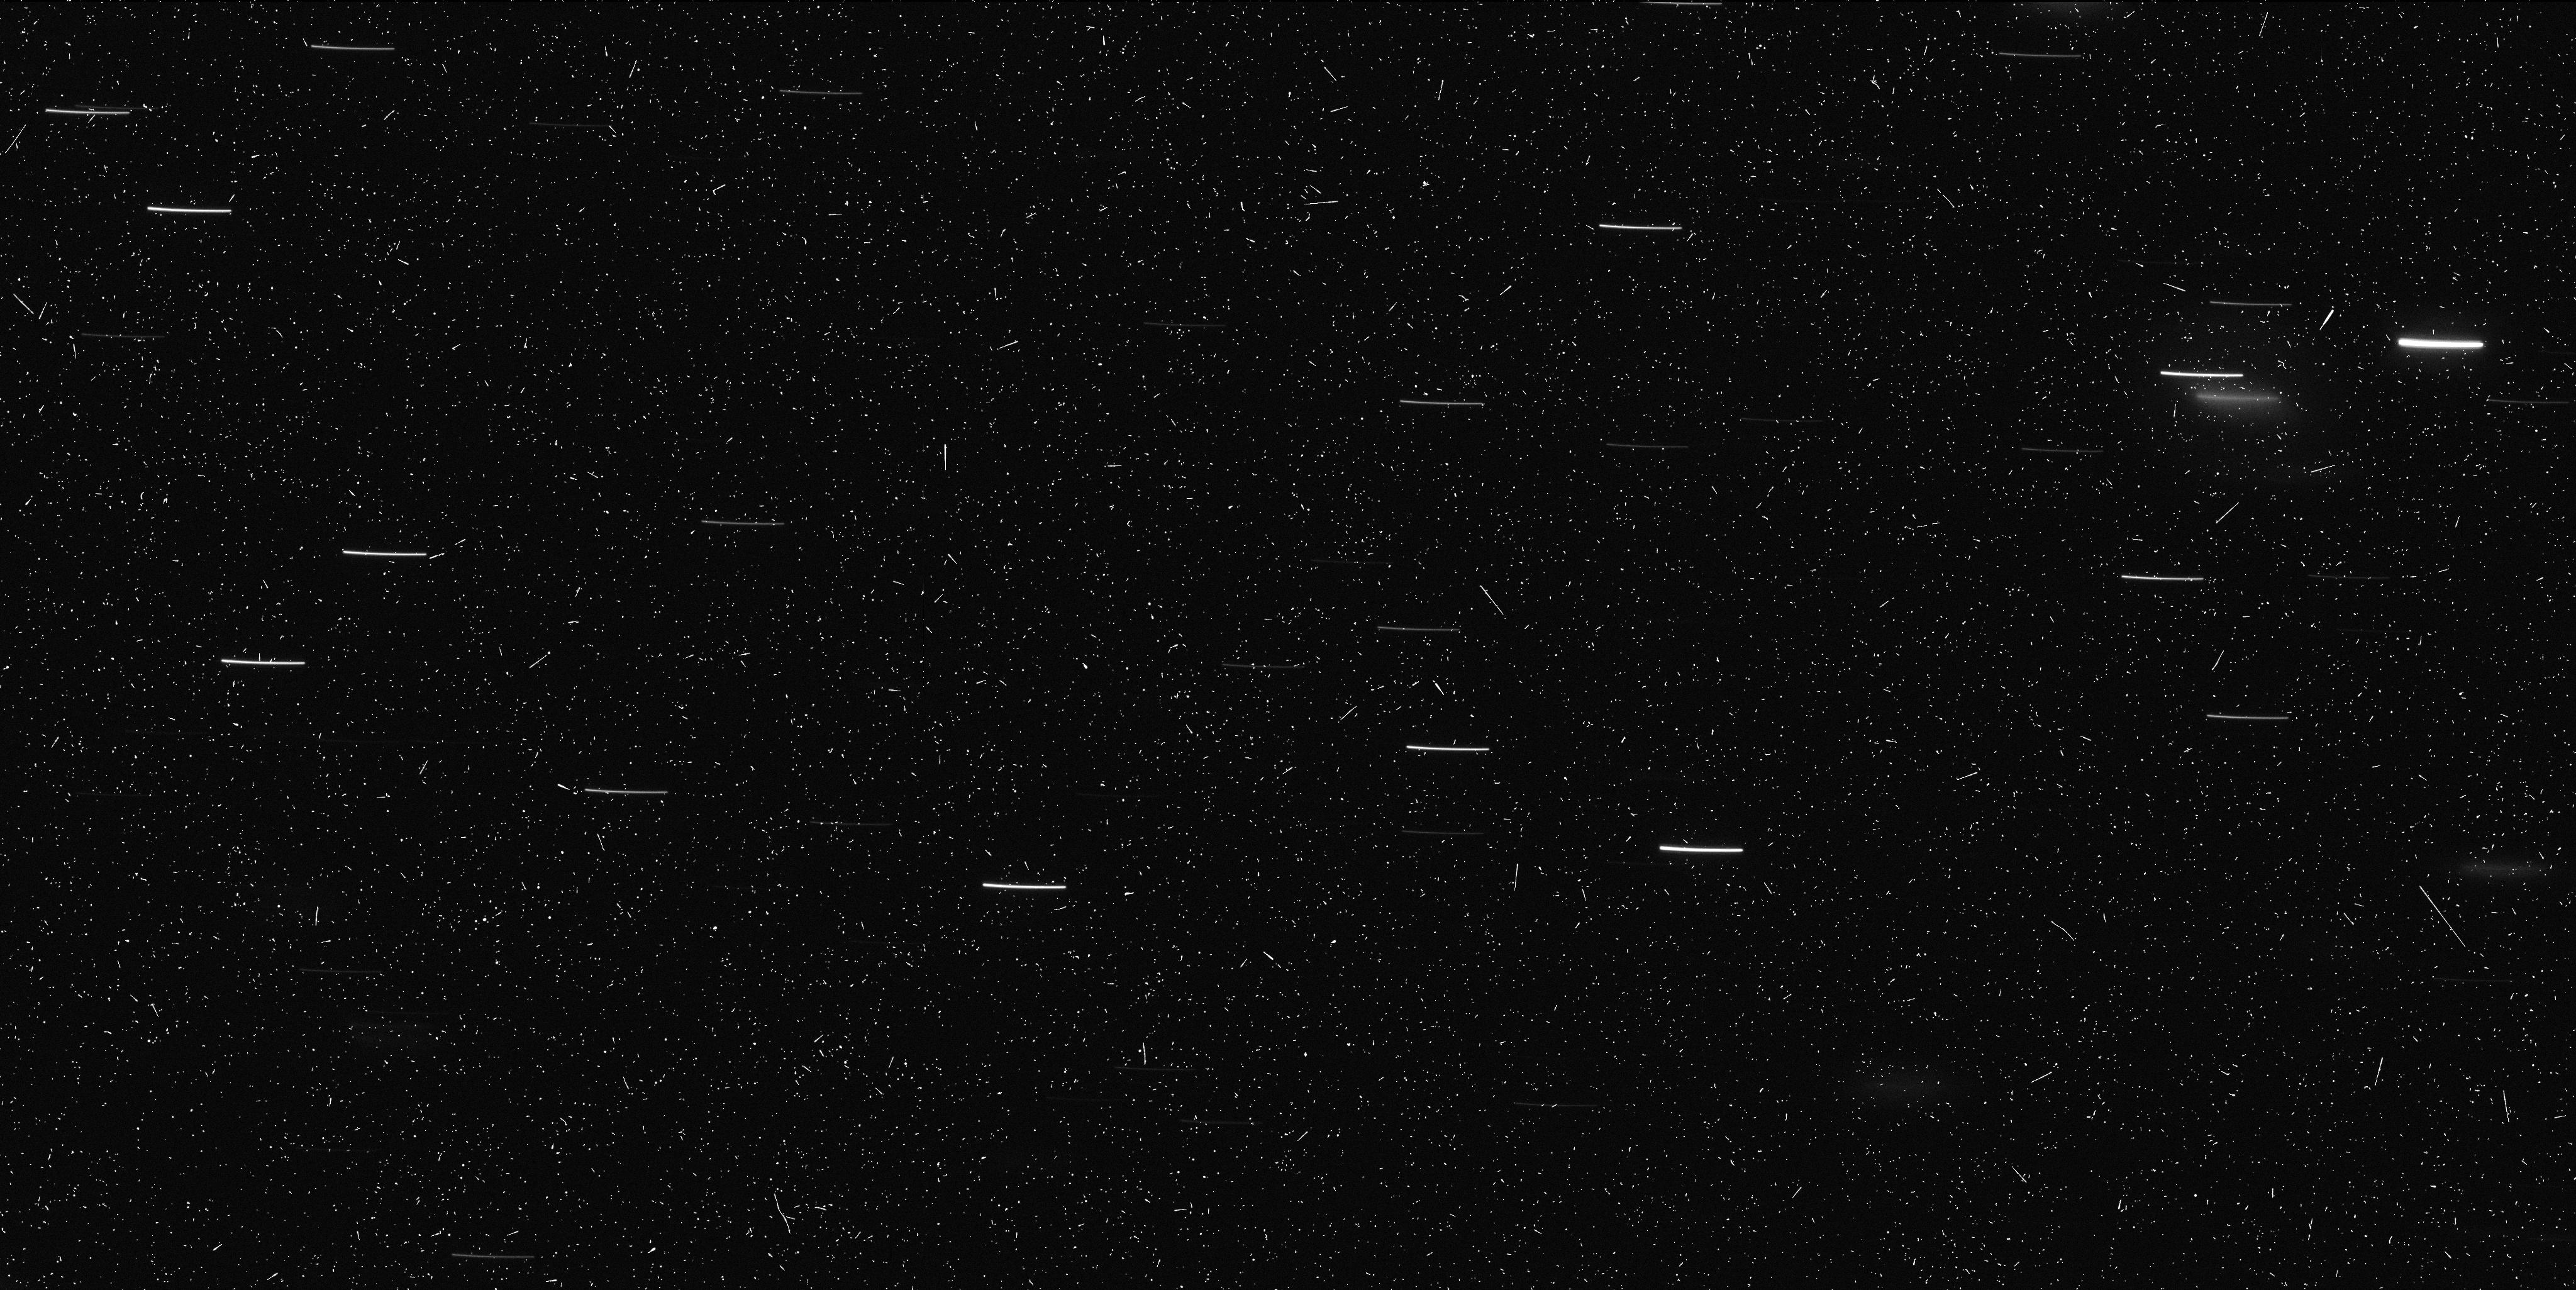
Target: P2010-A2
Instrument: WFC3/UVIS
Filter: F606W
Exposure: 9 min
Observation ID: ibe213x6q

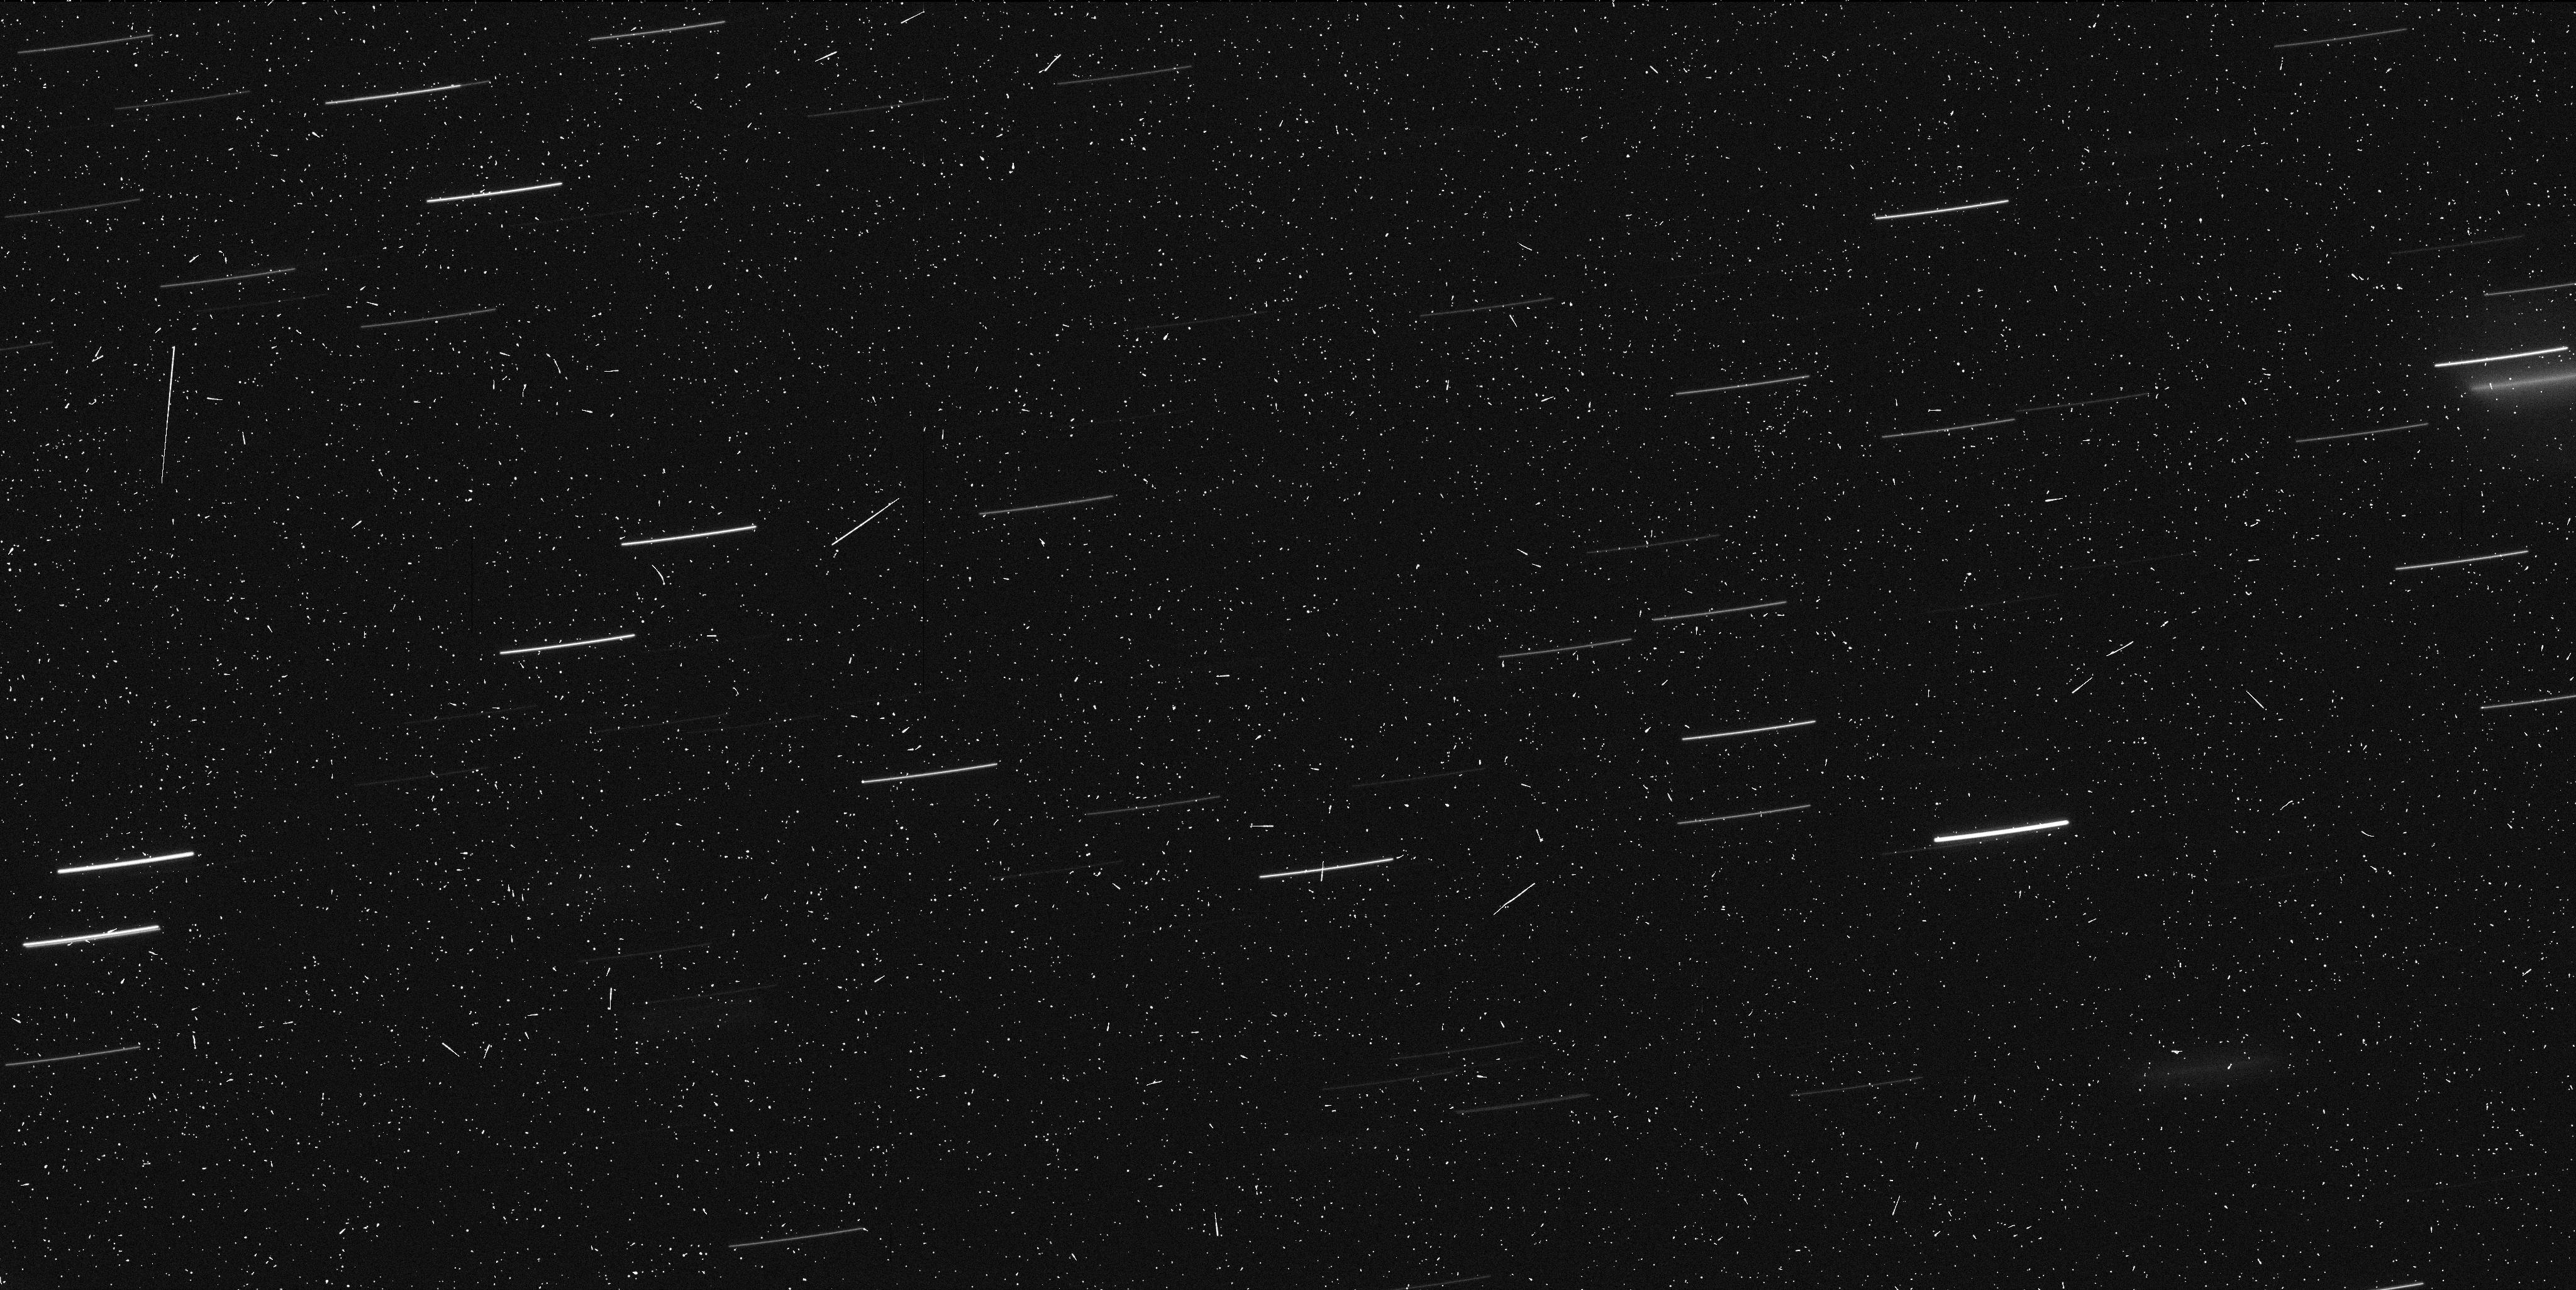
Target: P2010-A2
Instrument: WFC3/UVIS
Filter: F814W
Exposure: 9 min
Observation ID: ibe213x2q

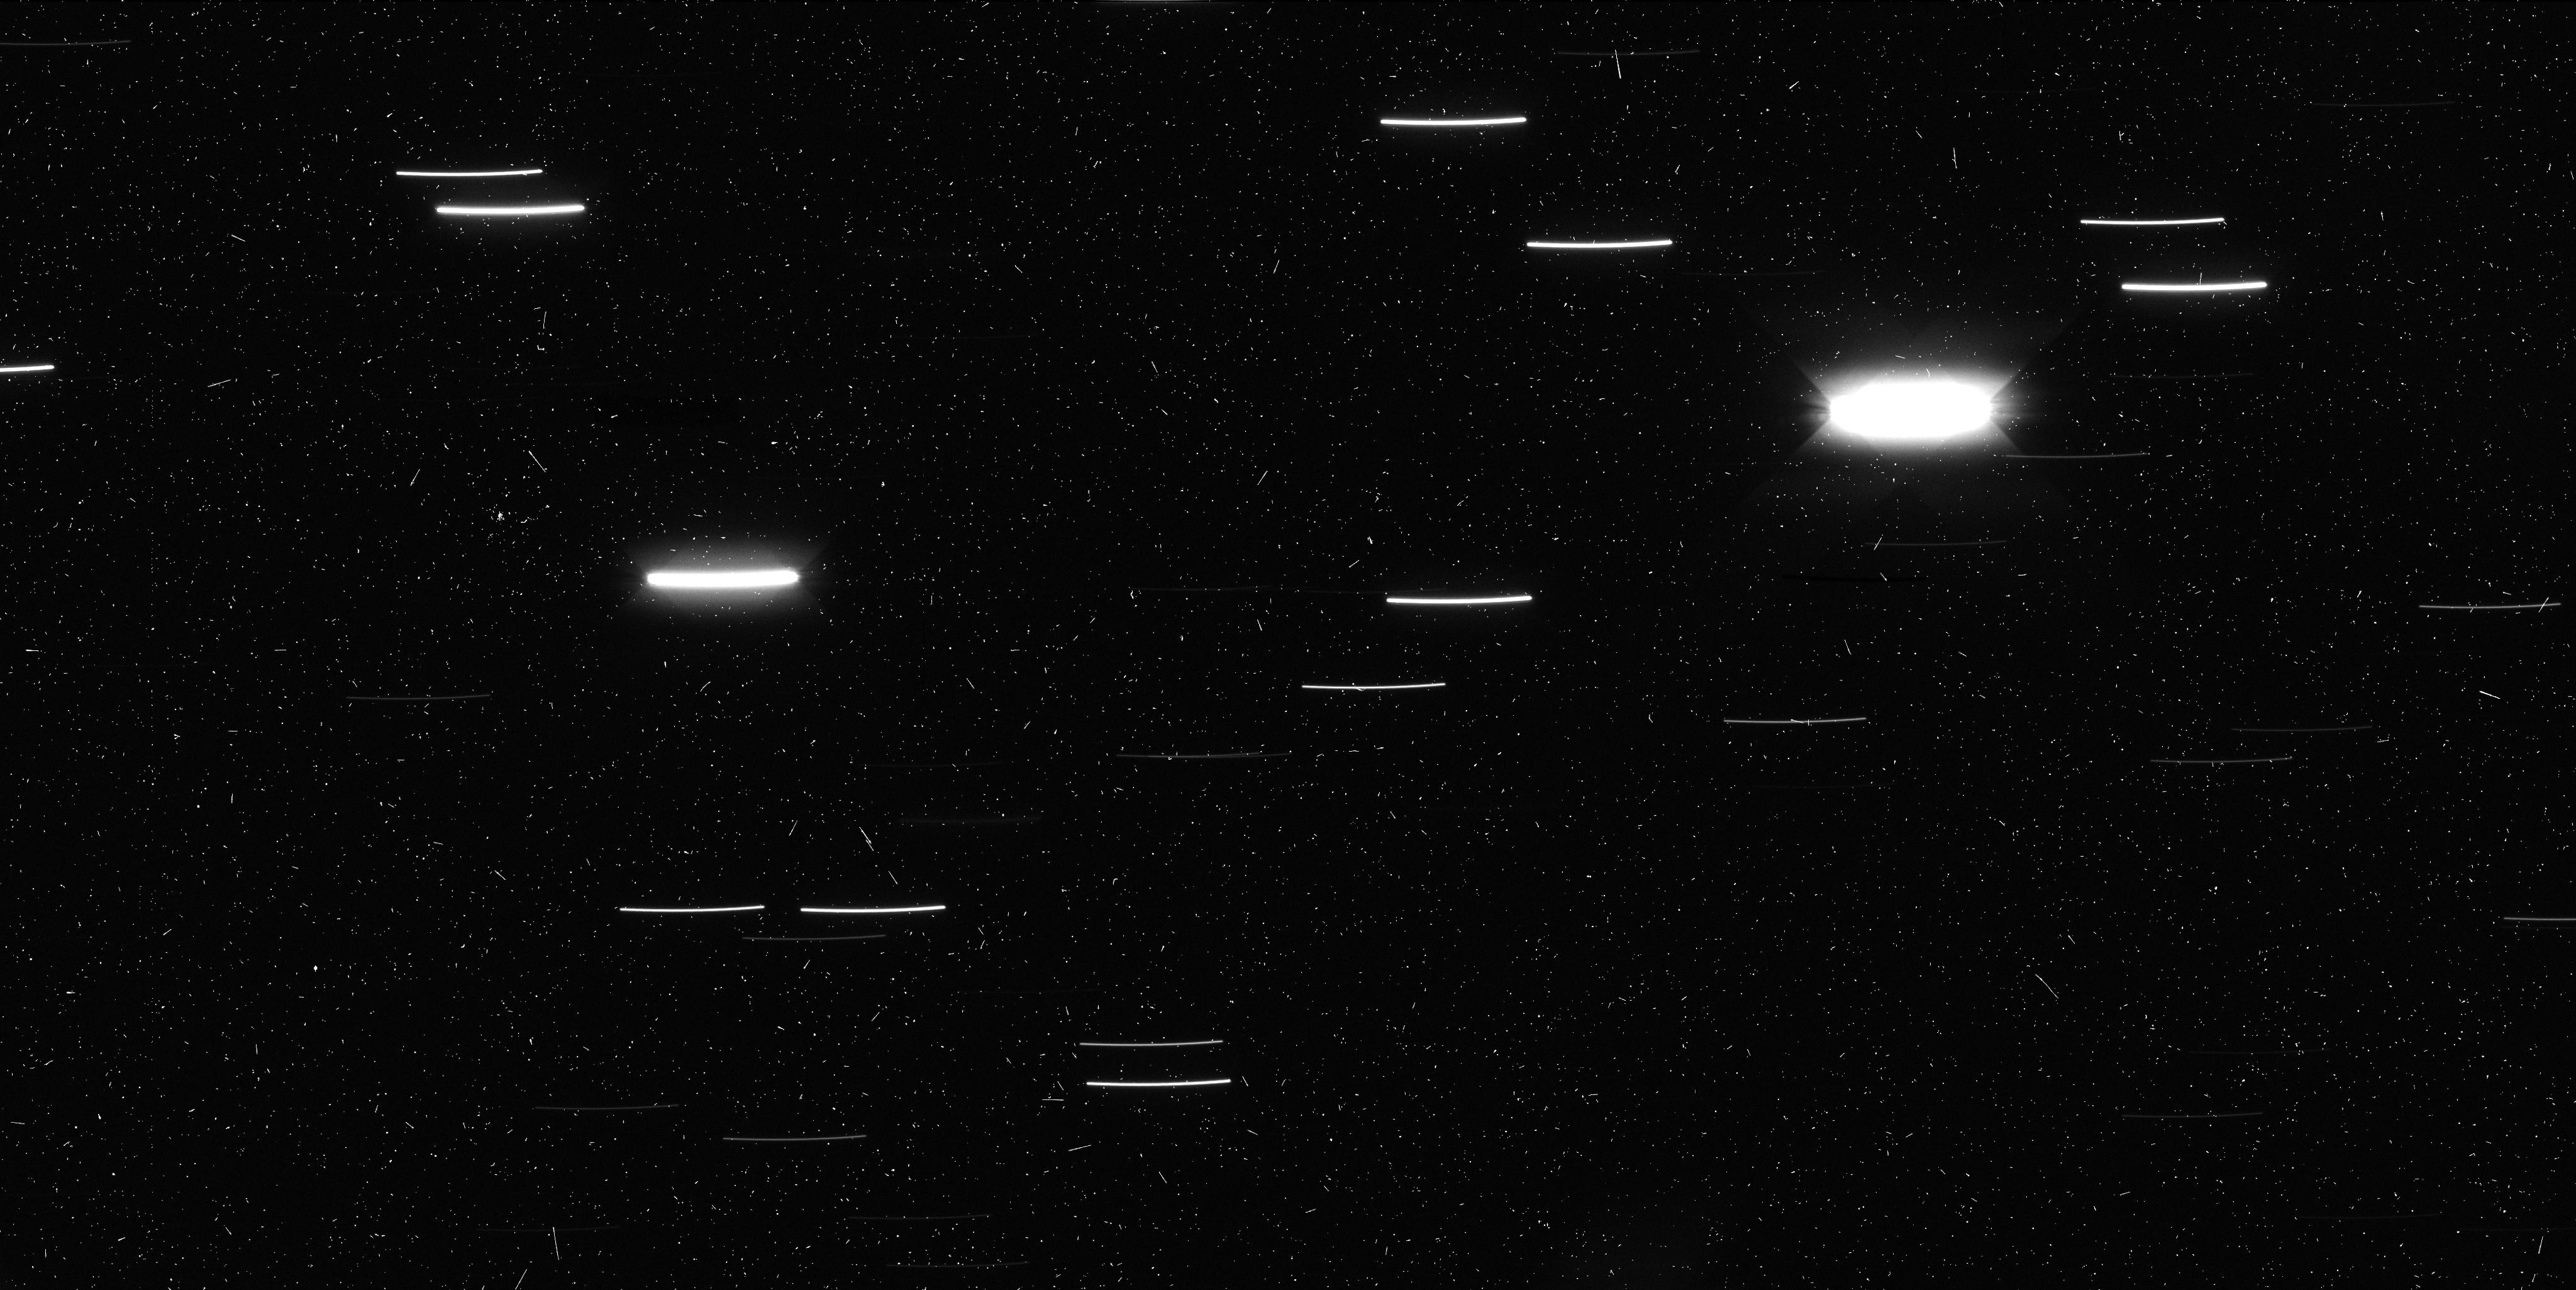
Target: P2010-A2
Instrument: WFC3/UVIS
Filter: F606W
Exposure: 9 min
Observation ID: ibe201awq

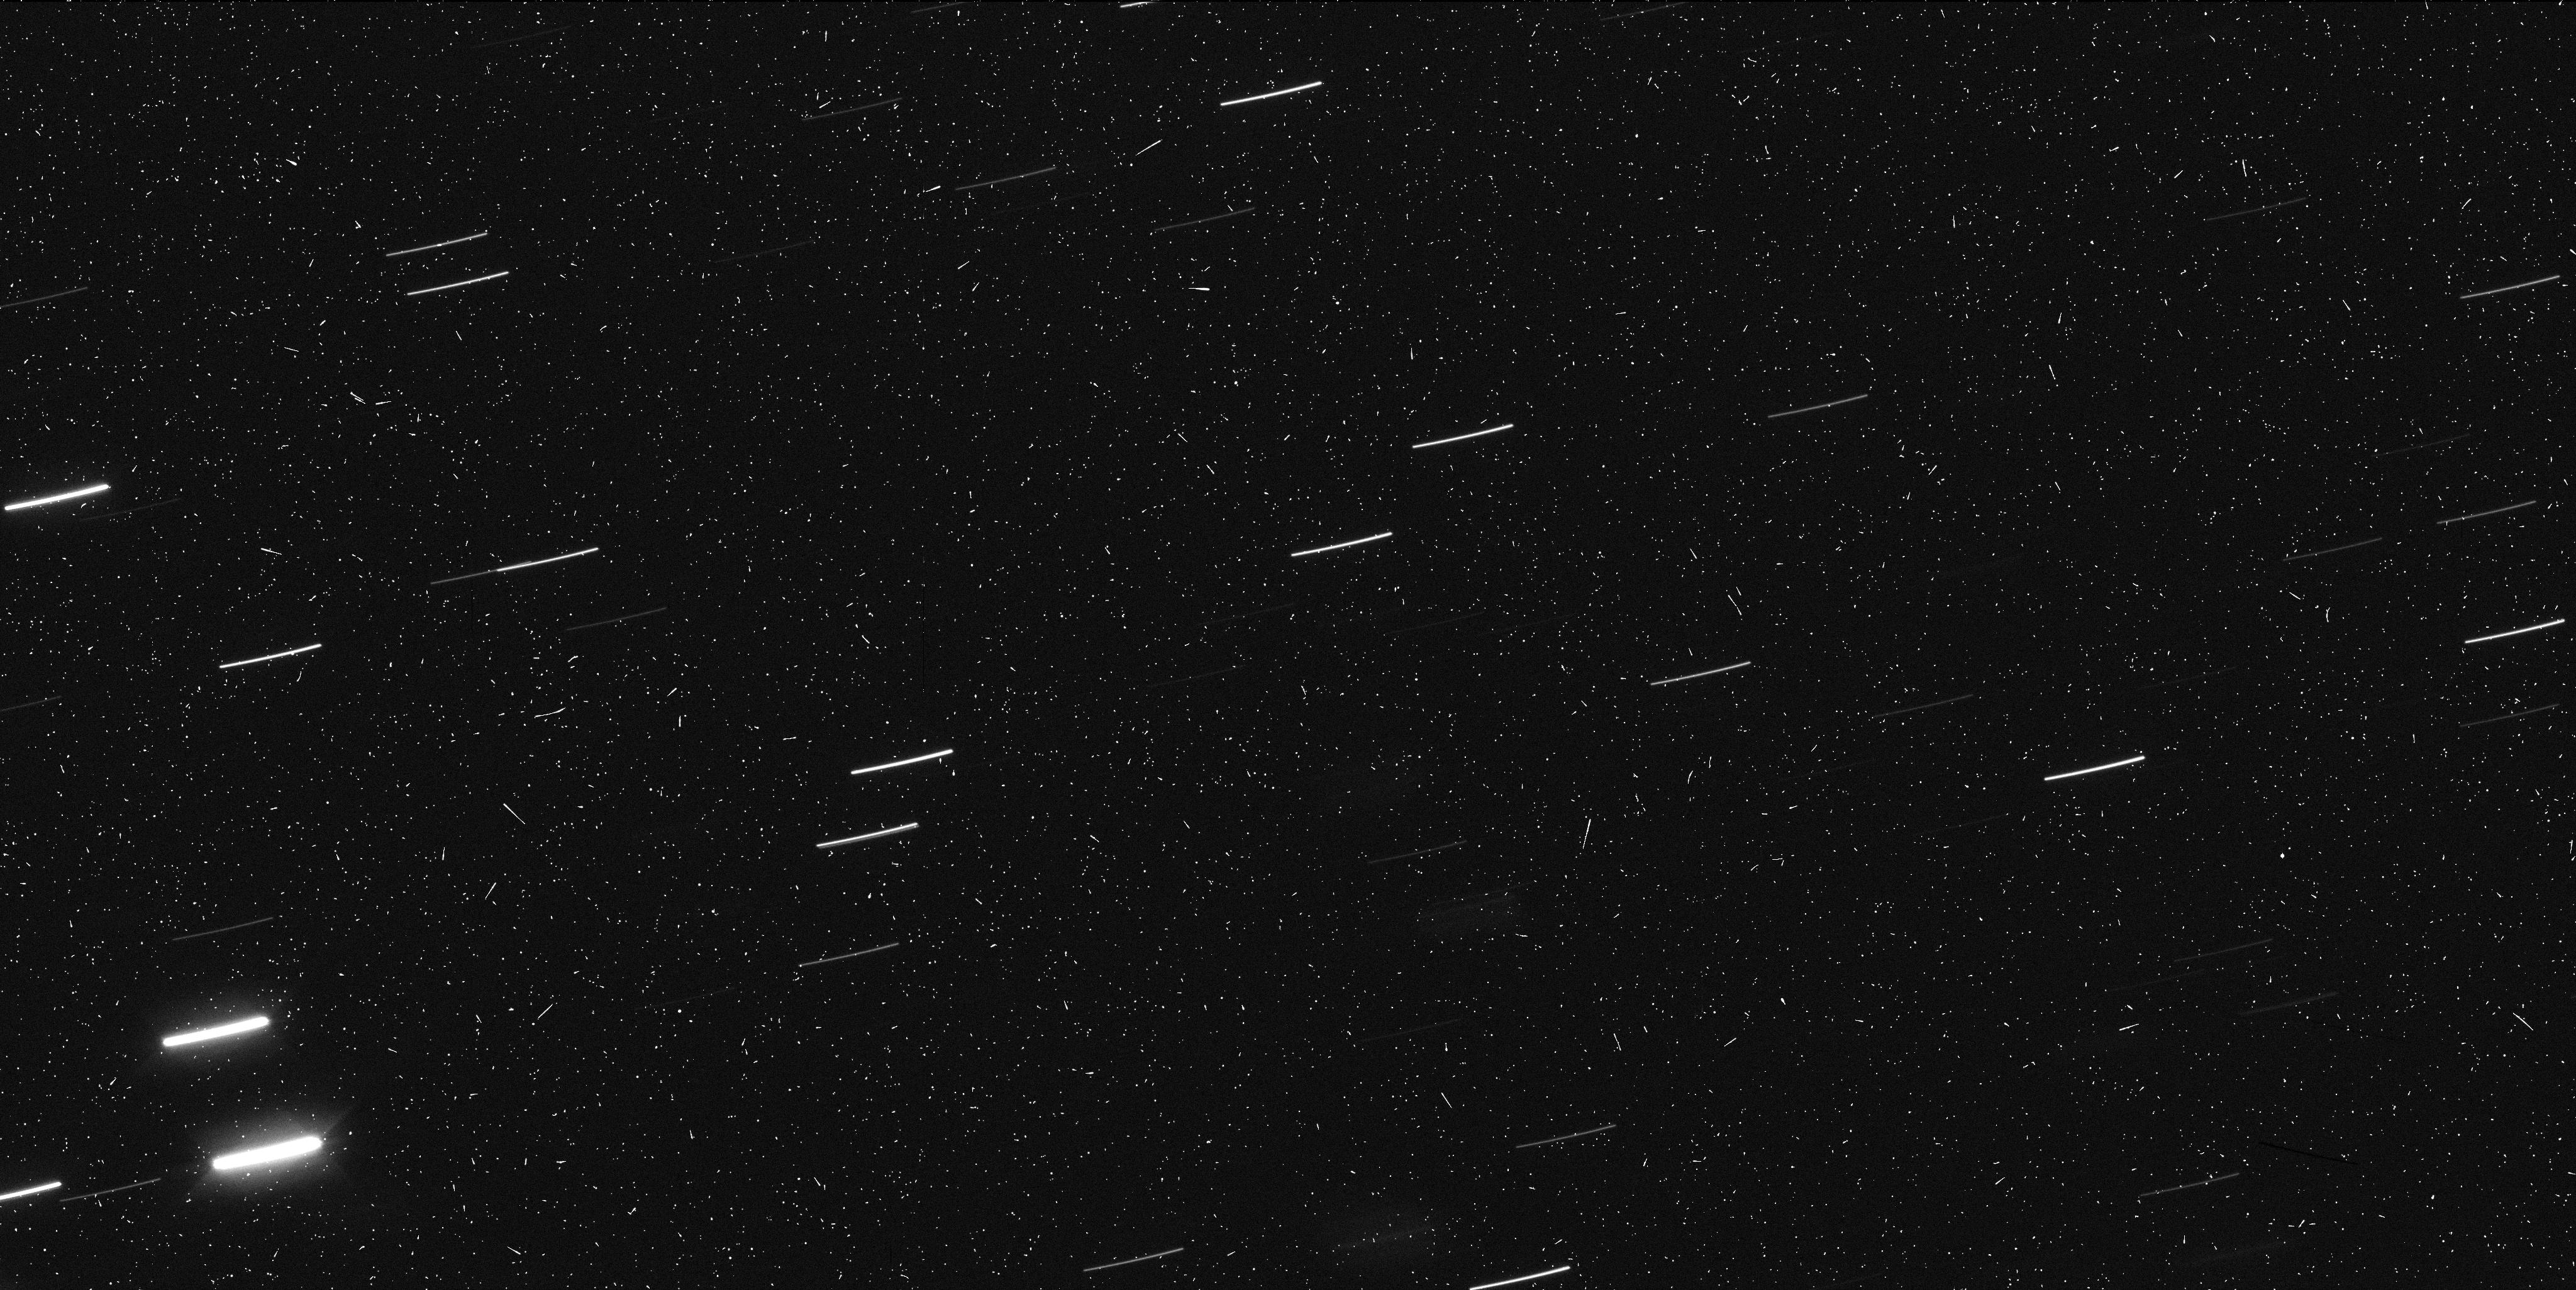
Target: P2010-A2
Instrument: WFC3/UVIS
Filter: F606W
Exposure: 9 min
Observation ID: ibe212wuq

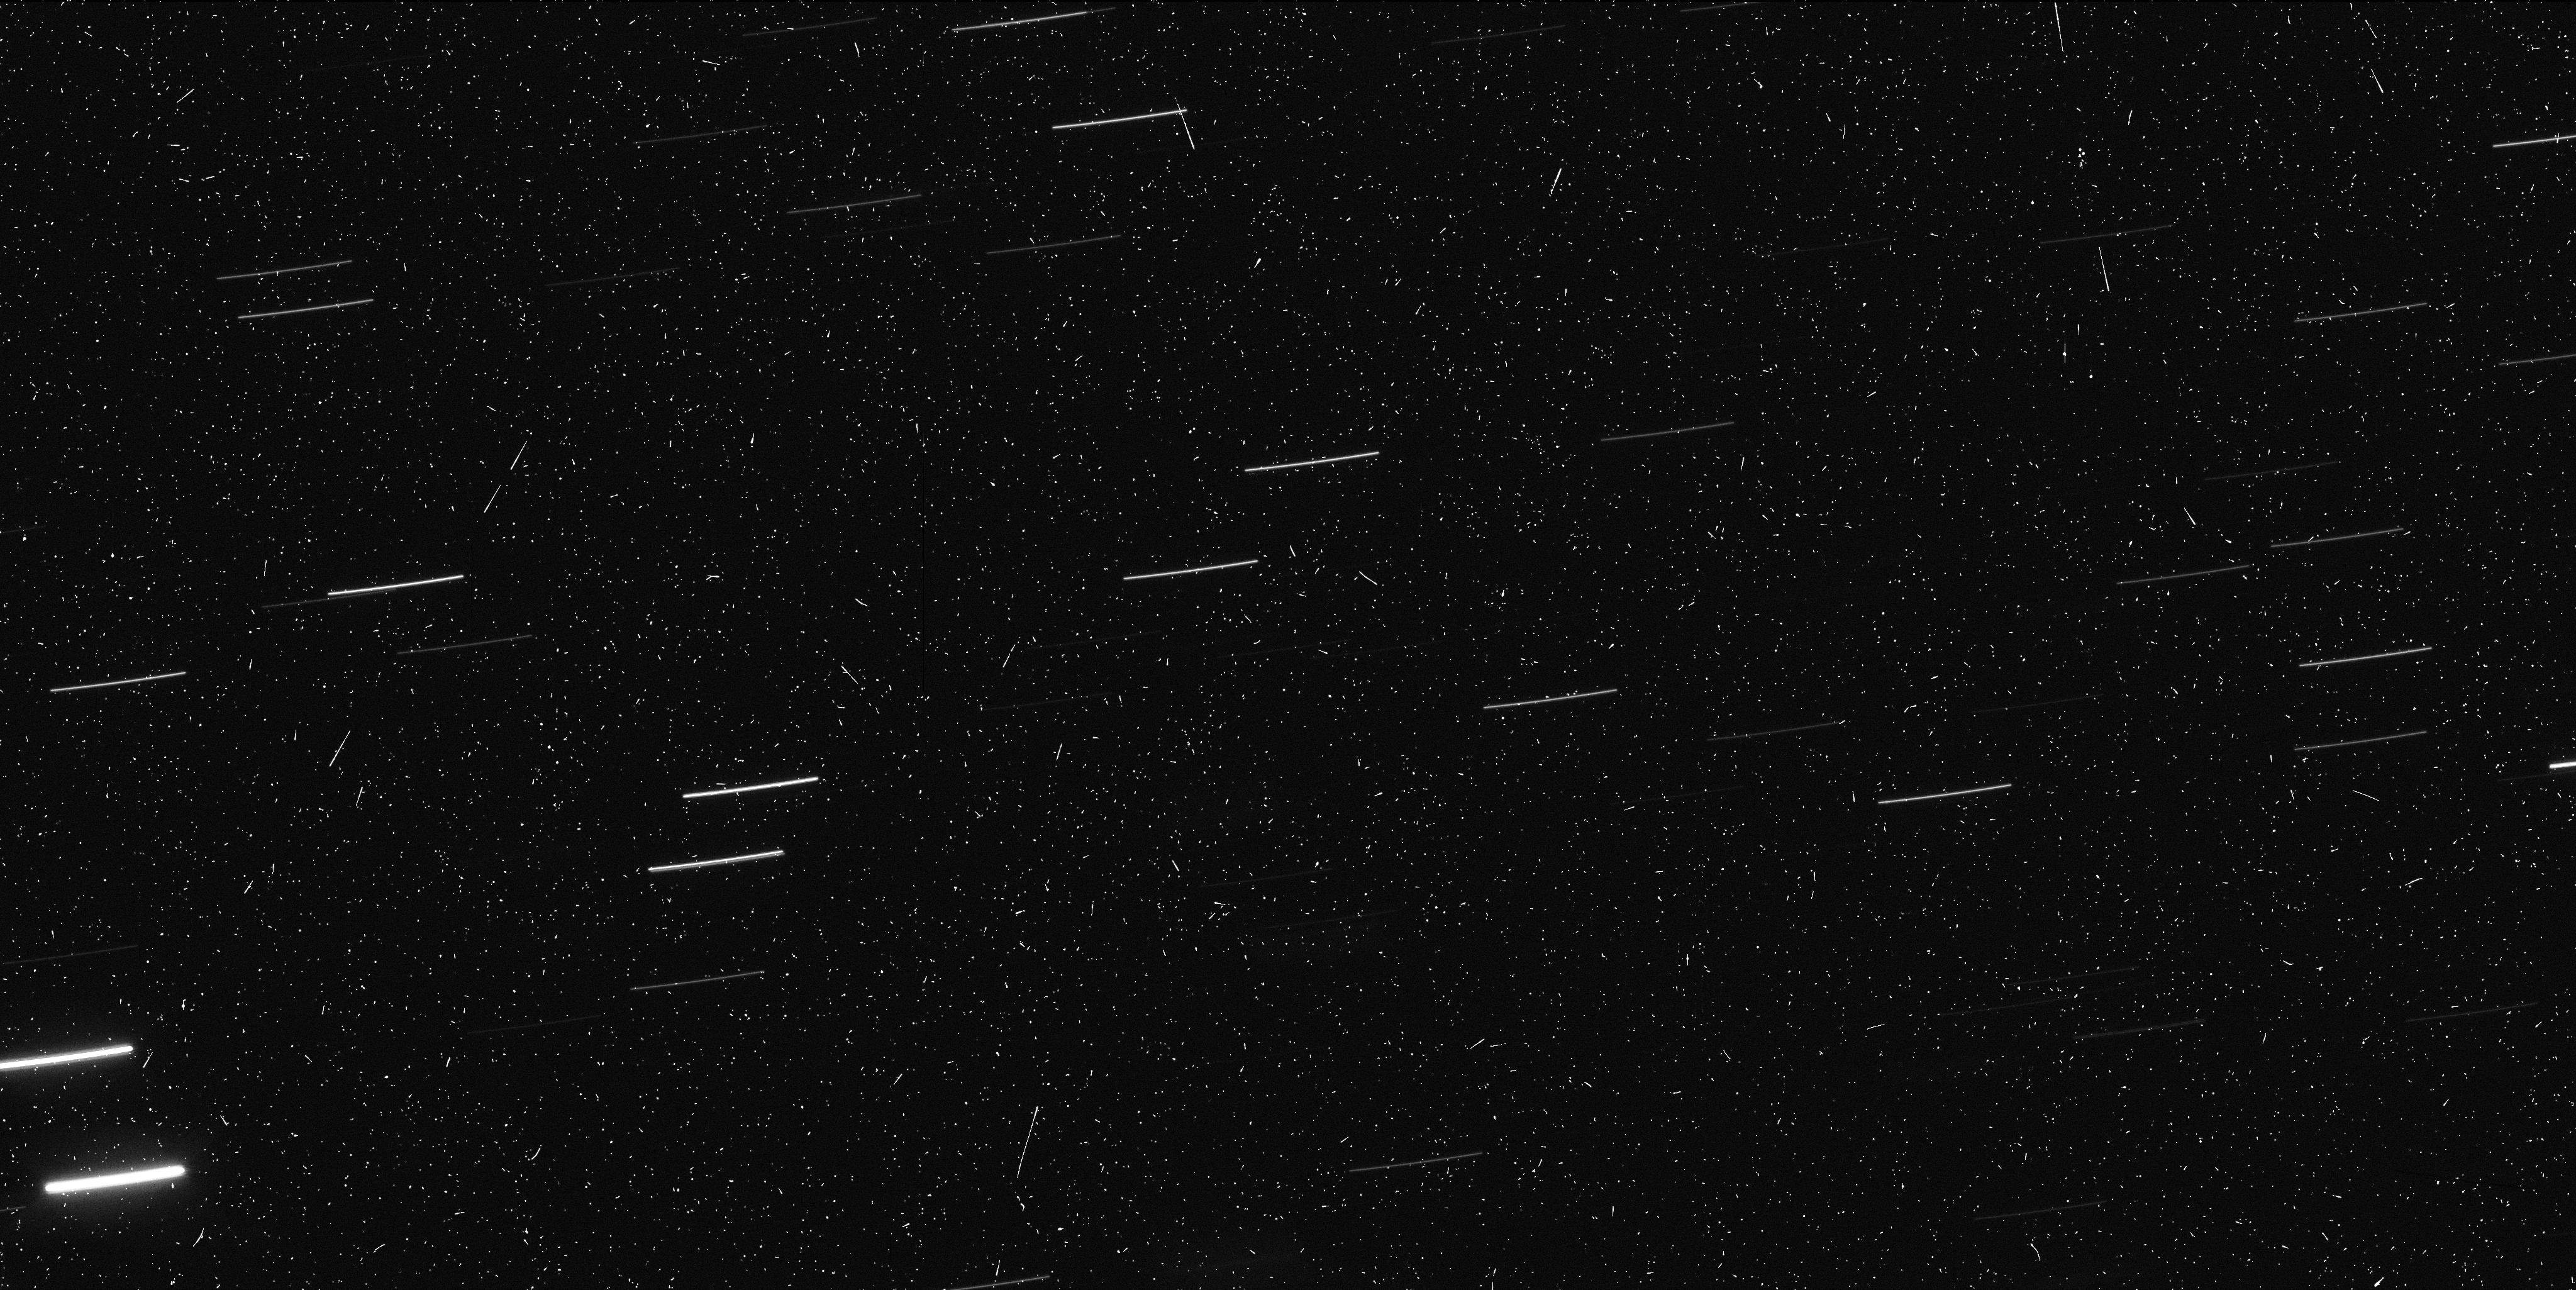
Target: P2010-A2
Instrument: WFC3/UVIS
Filter: F814W
Exposure: 9 min
Observation ID: ibe212wvq

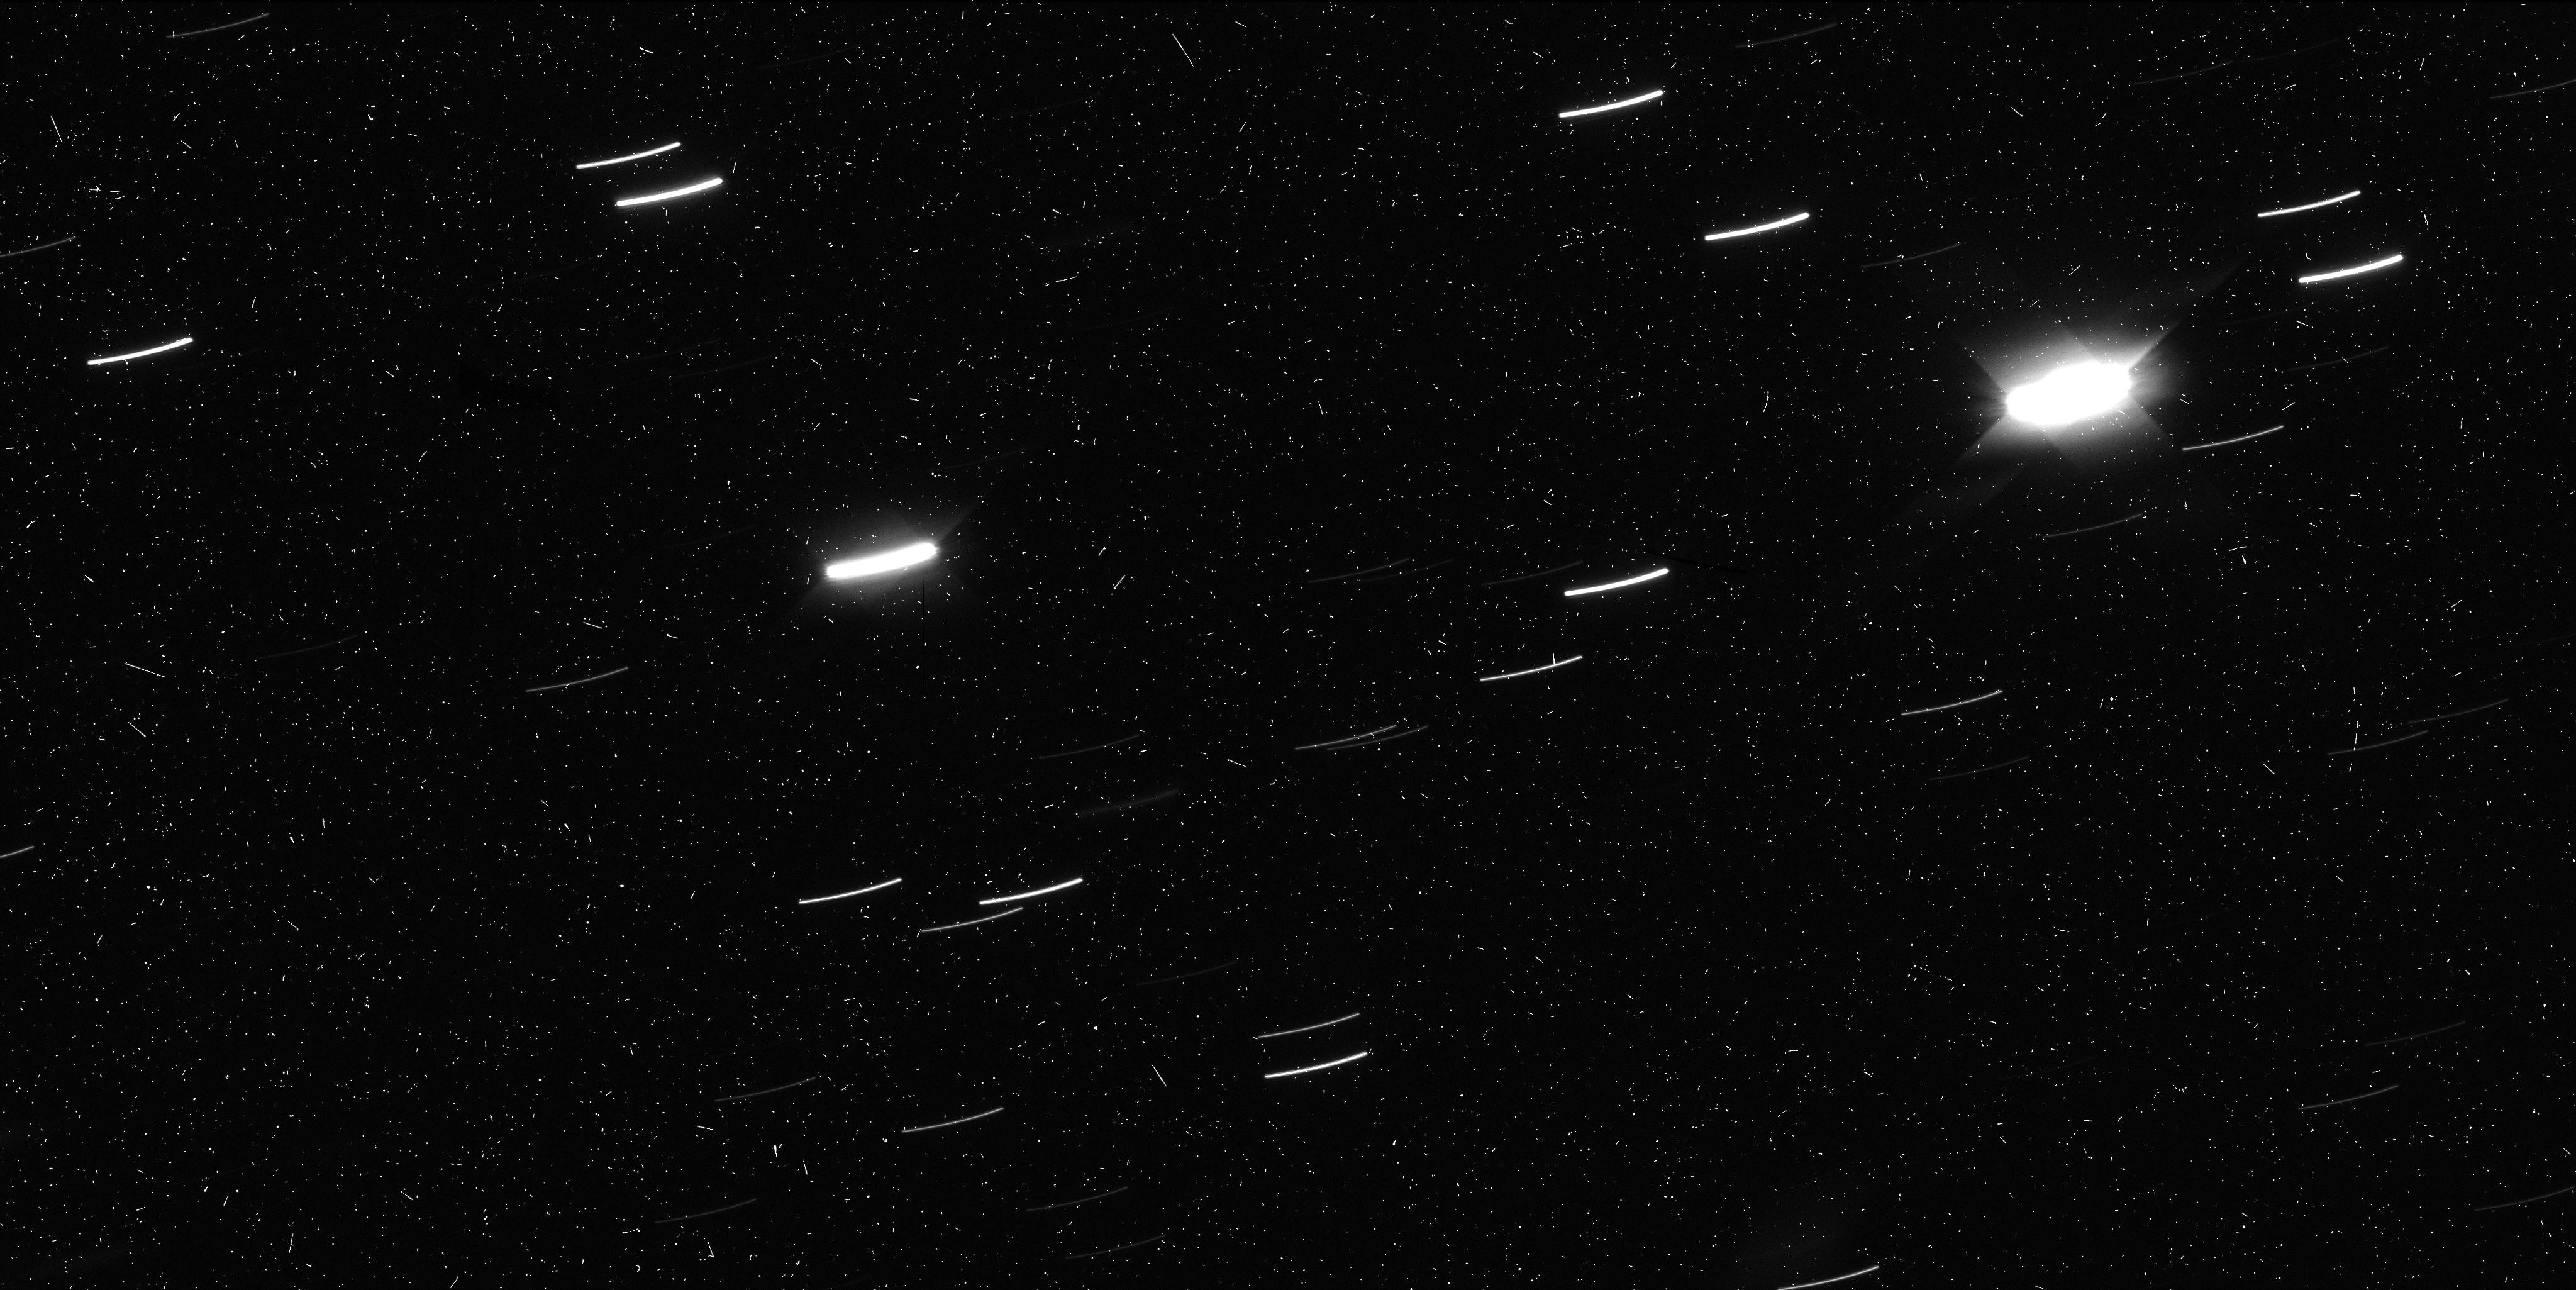
Target: P2010-A2
Instrument: WFC3/UVIS
Filter: F814W
Exposure: 9 min
Observation ID: ibe201auq

Hubble Investigation of the Unusual Object P/2010 A2 (PI: Jewitt, David)

On 2010 January 6, the LINEAR survey telescope detected an extremely unusual-looking object (P/2010 A2) that appears to be either: (1) the most remarkable member of a new dynamical class known as the main-belt comets (MBCs), or (2) a manifestation of a collision between two asteroids in the Flora family. In either case, this discovery could have profound implications for planetary science. We propose a 5-orbit Hubble investigation of P/2010 A2, executed within the next week if possible, to determine the nature of this strange, quickly-evolving object. Deep WFC3 (or ACS/WFC) images taken over a 6 hr period will be used to measure the size, shape, and rotational period of the nucleus, to characterize the near-nucleus environment, and to perform a deep search for any decameter-sized fragments. We will also measure the color of the nucleus in 3 different bands for comparison with asteroids and other cometary nuclei. With its high spatial resolution and high sensitivity, Hubble is uniquely suited to this investigation.